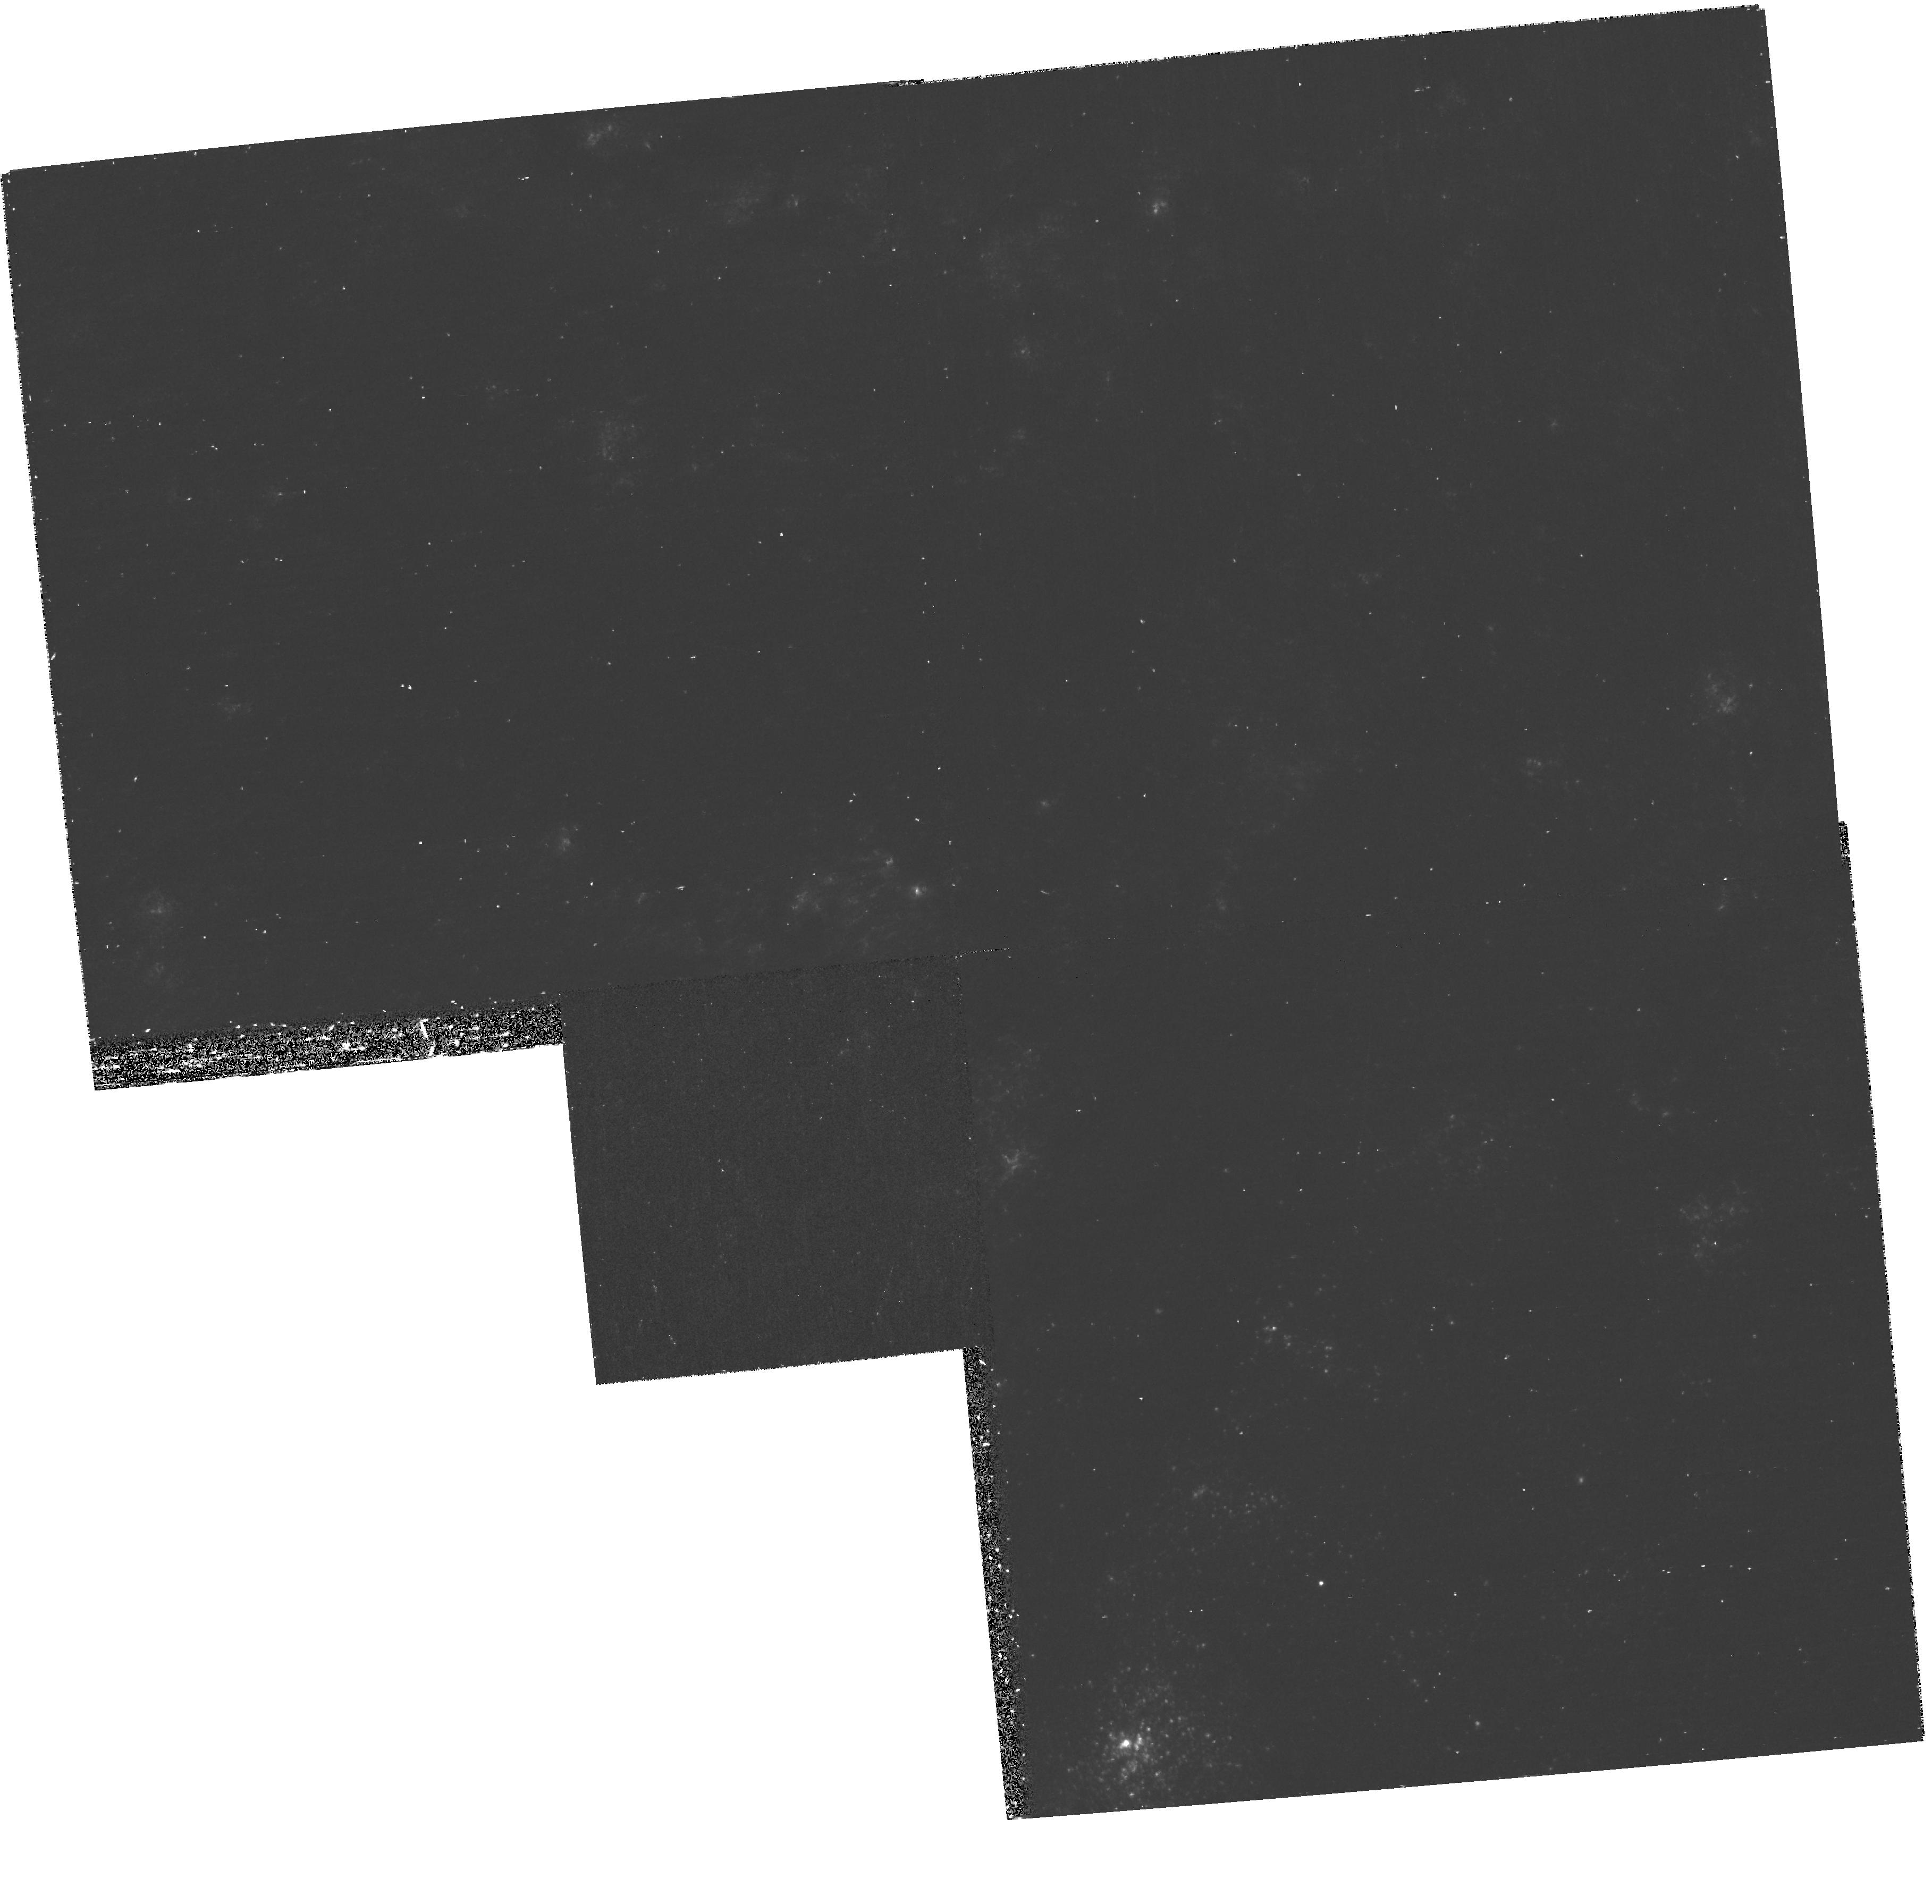
Target: M101-POS3
Instrument: WFPC2/PC
Filter: F336W
Exposure: 40 min
Observation ID: hst_9720_03_wfpc2_pc_f336w_u8ob03

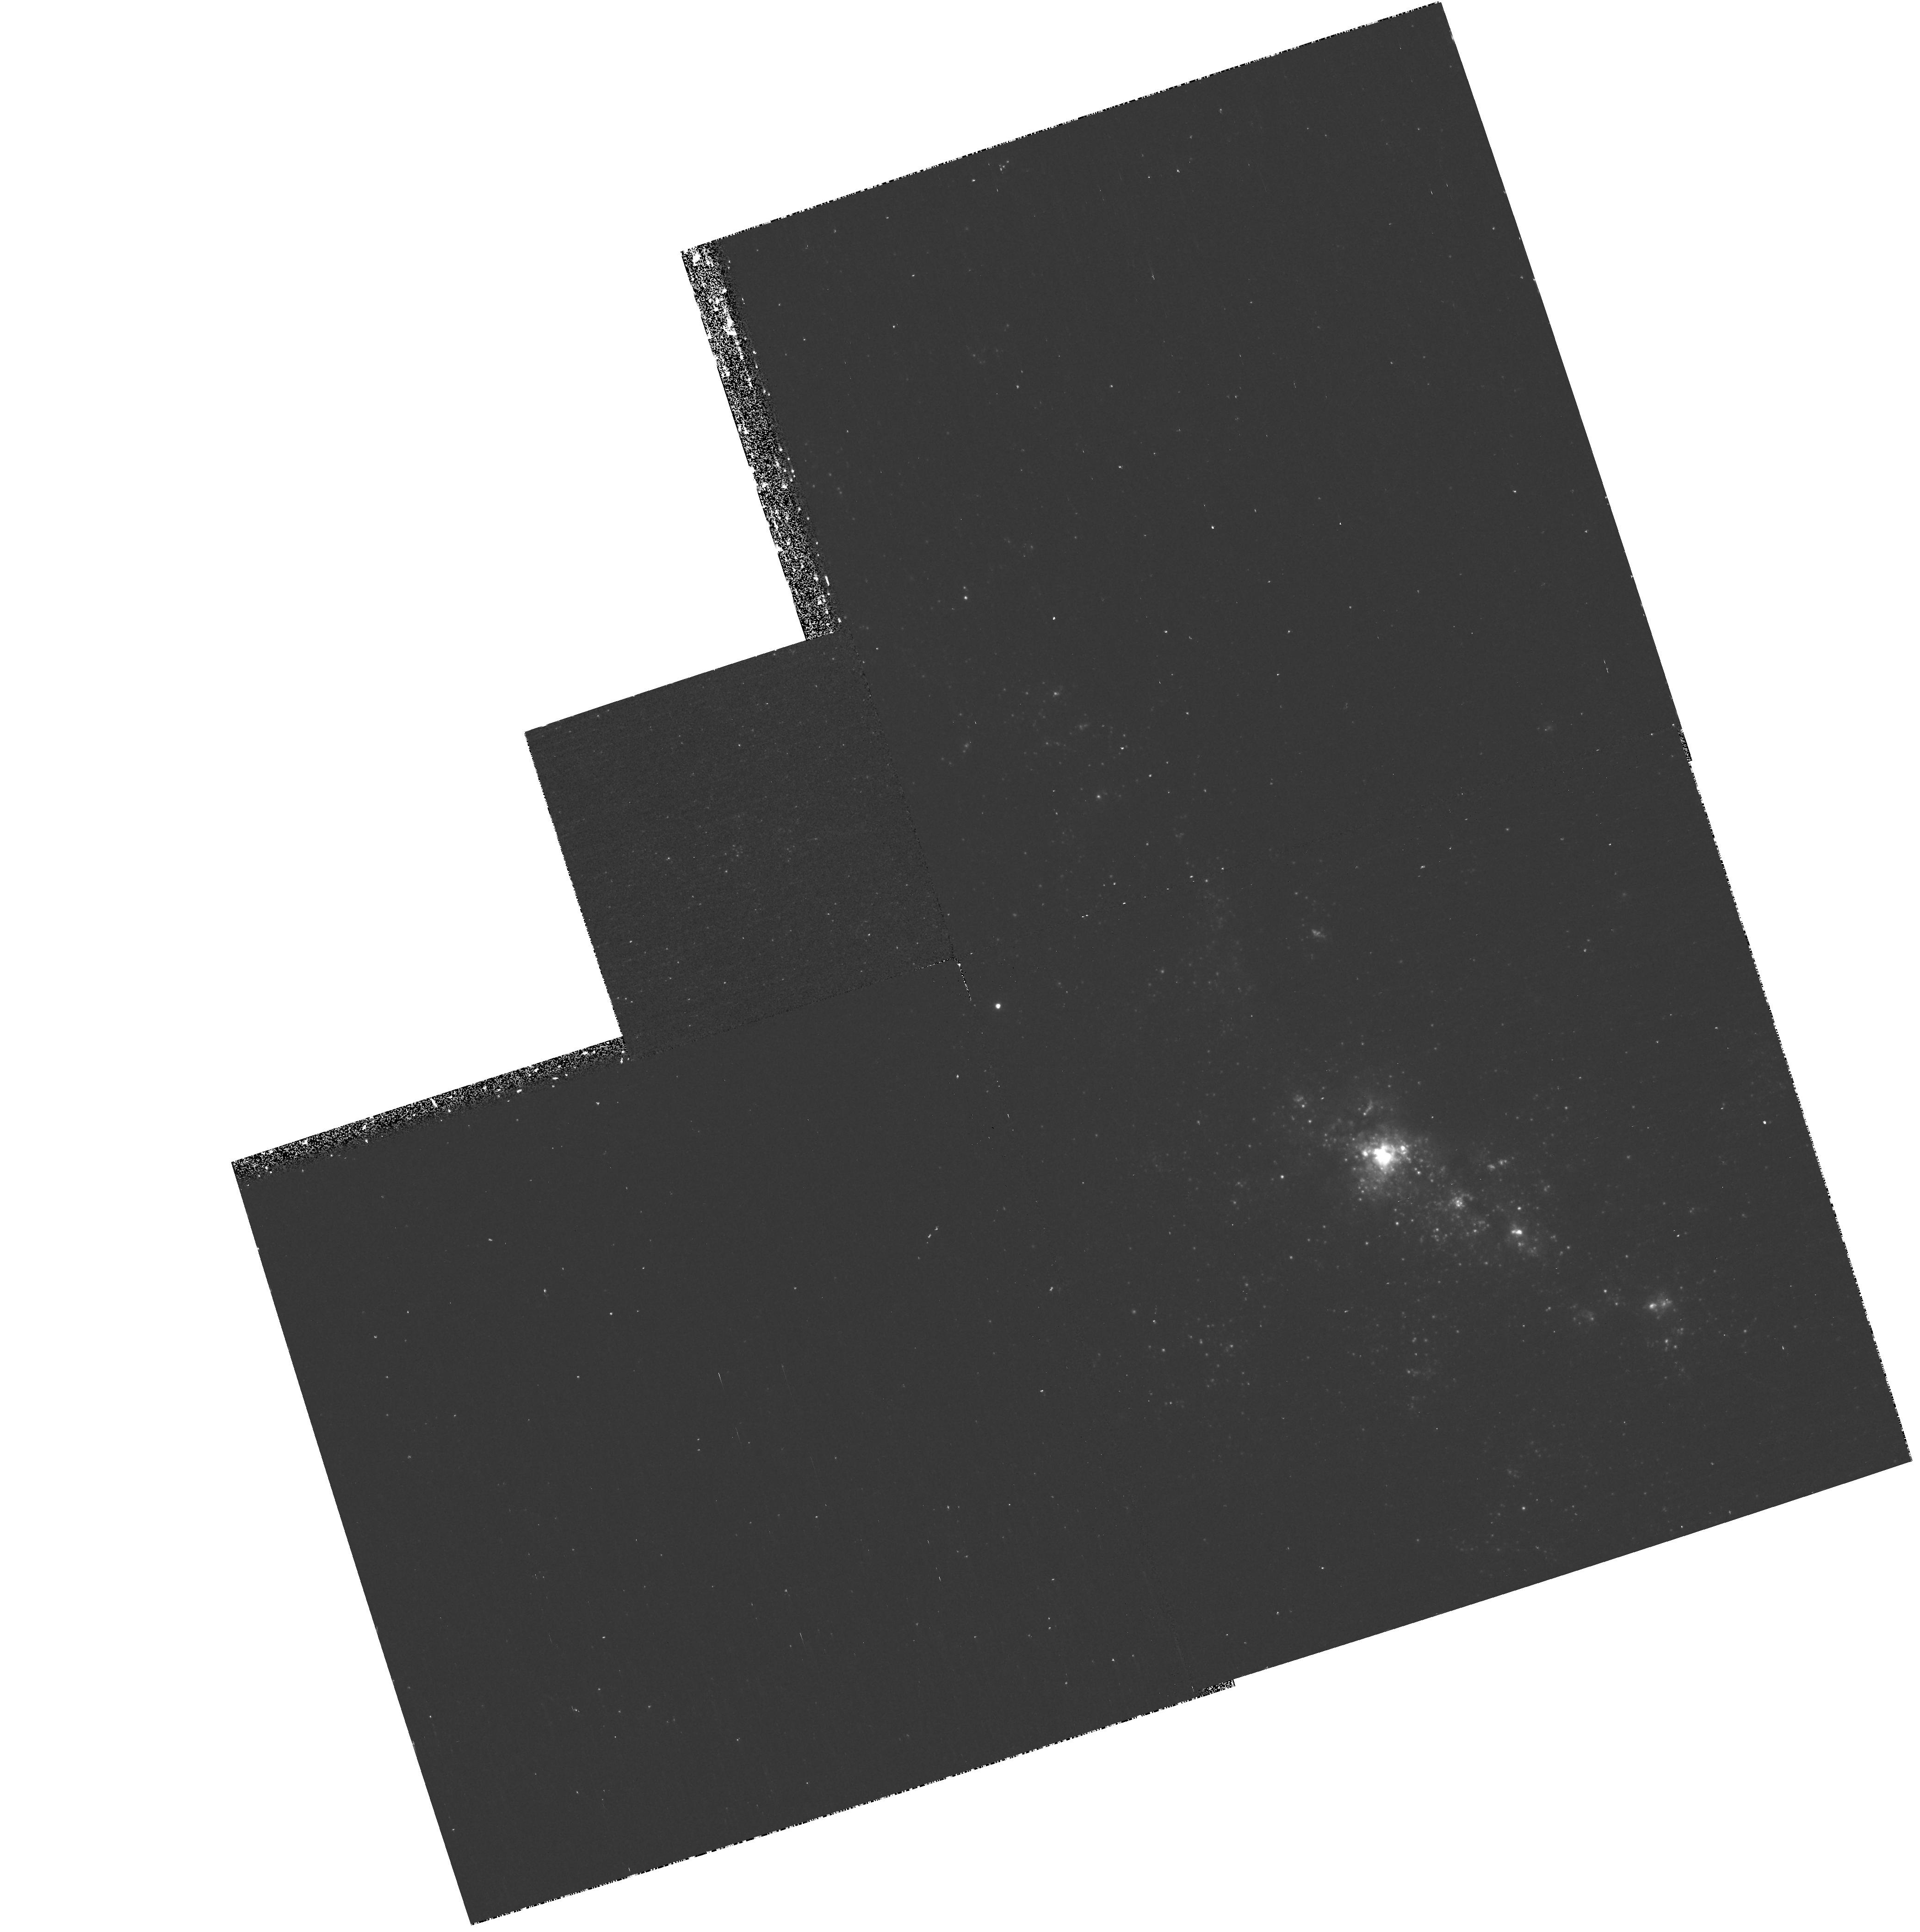
Target: M101-POS2
Instrument: WFPC2/PC
Filter: F336W
Exposure: 40 min
Observation ID: hst_9720_02_wfpc2_pc_f336w_u8ob02

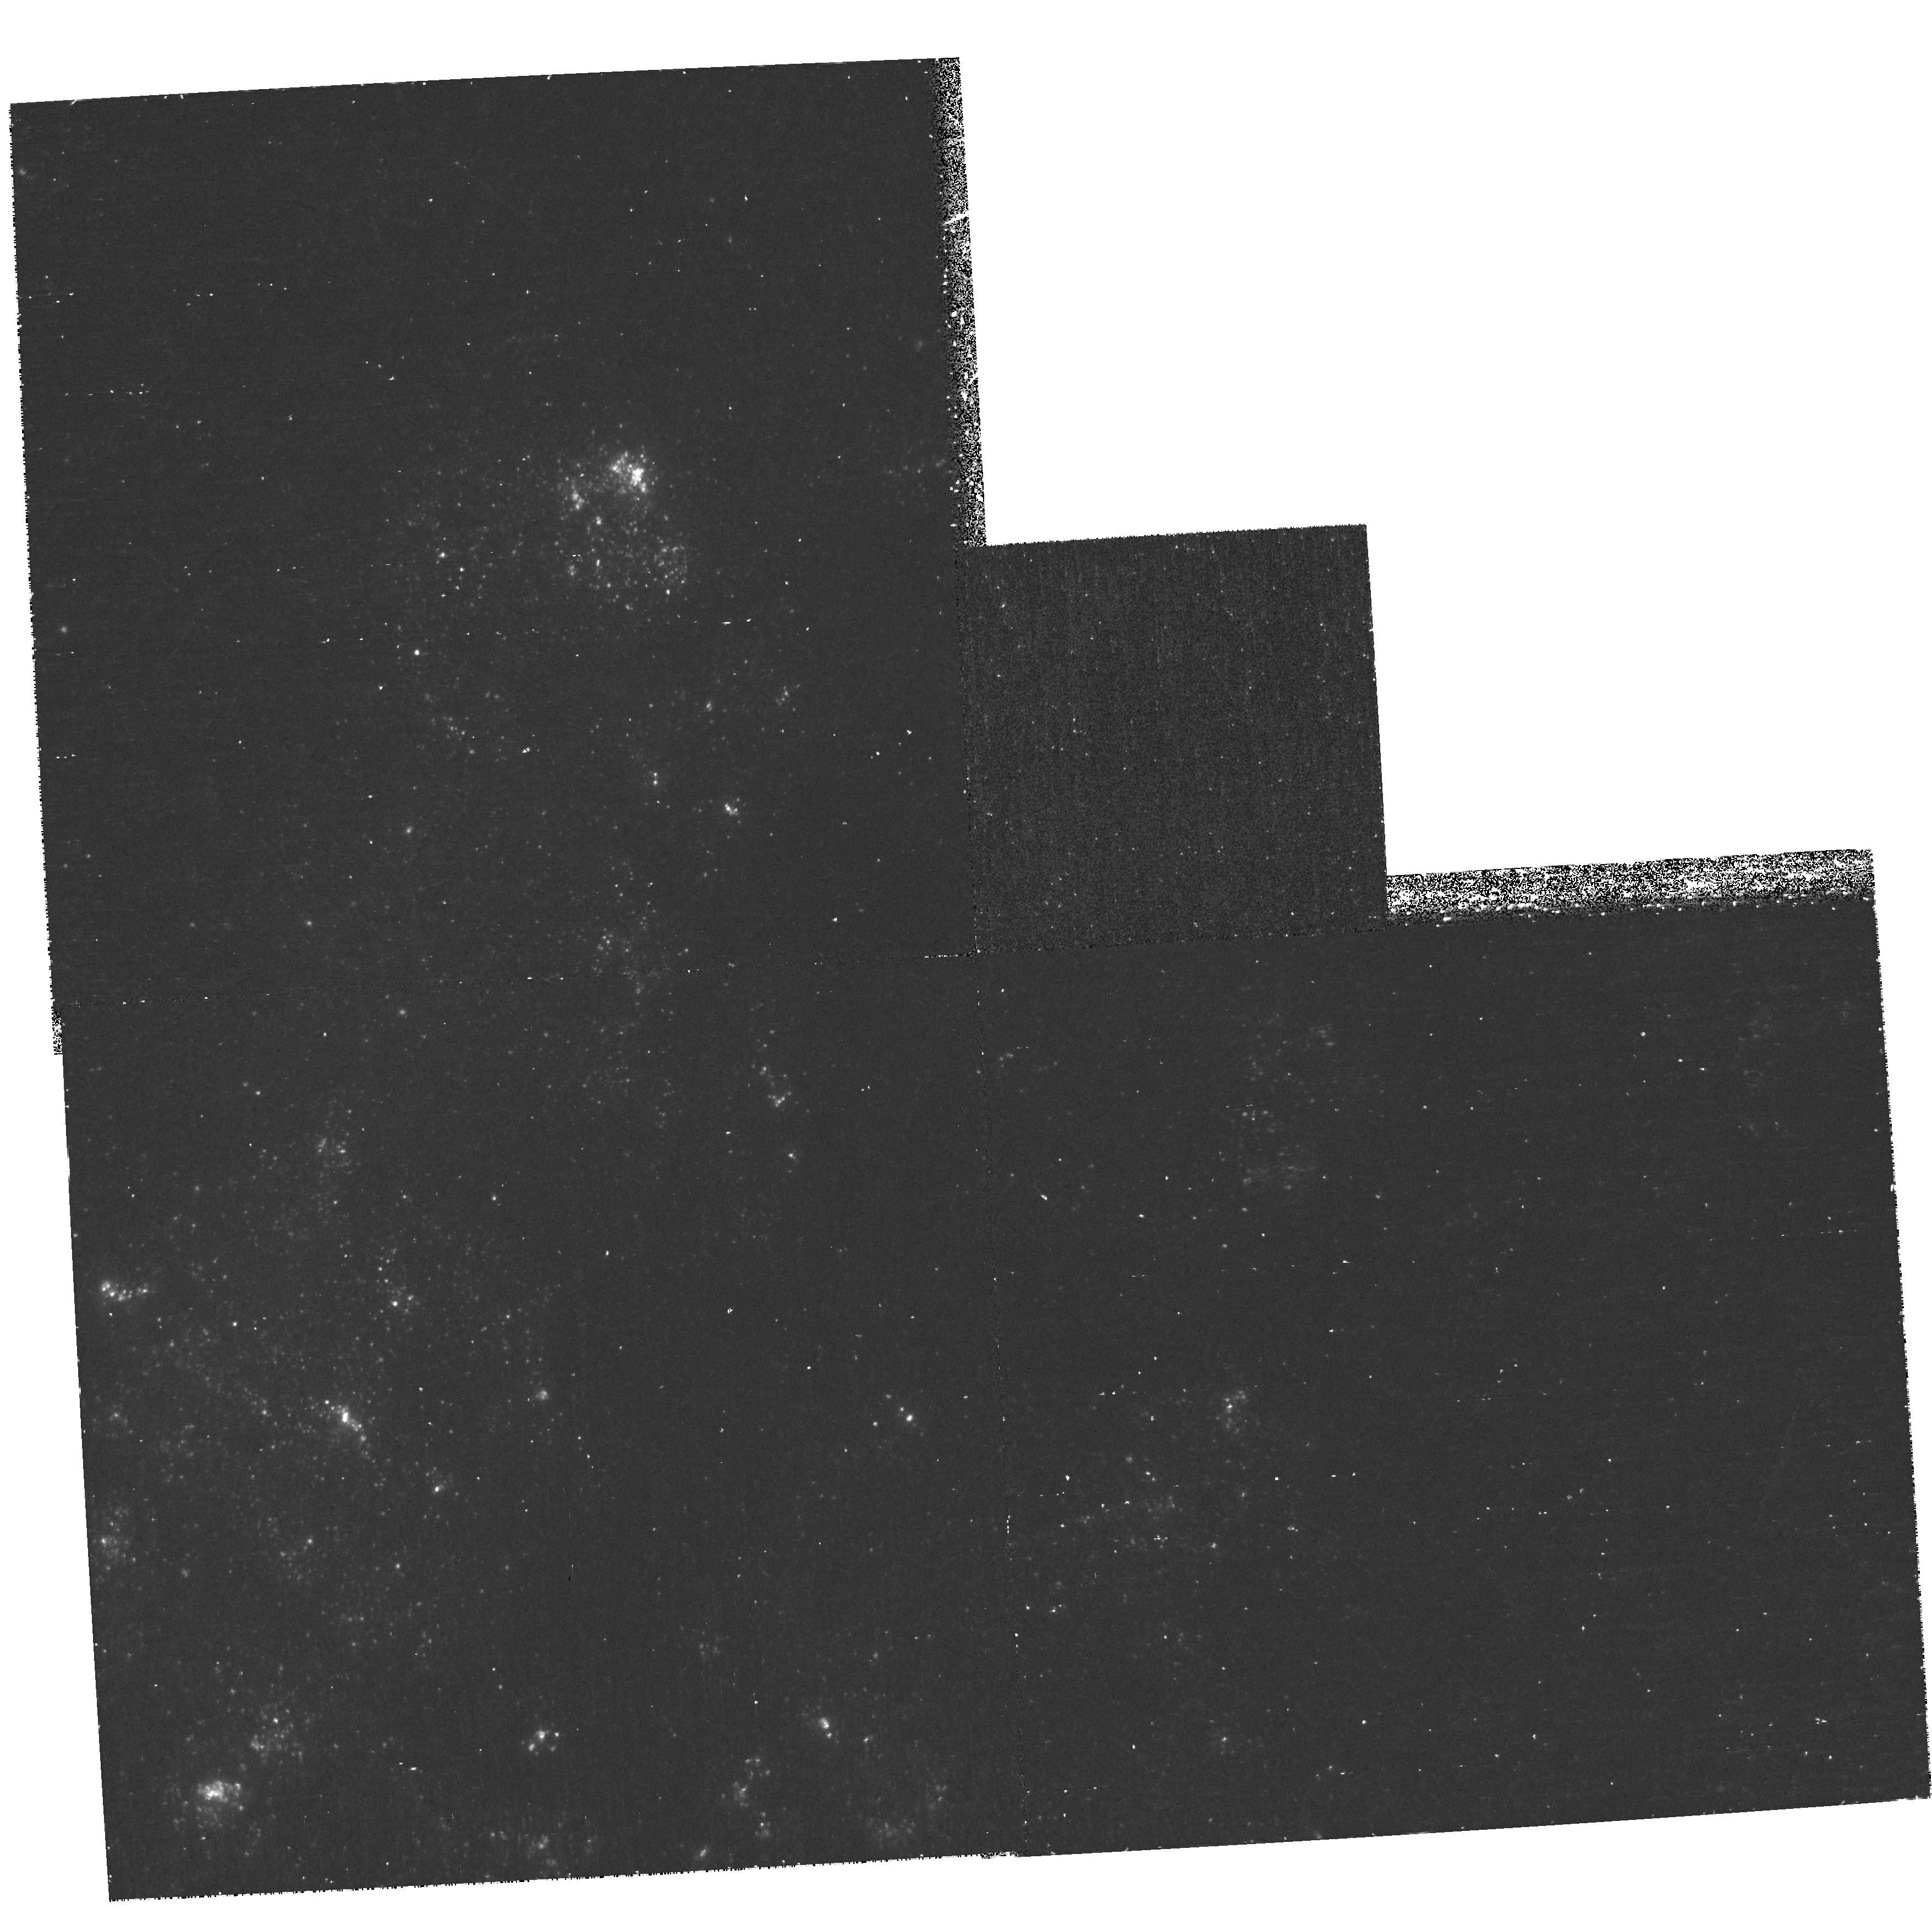
Target: M101-POS4
Instrument: WFPC2/PC
Filter: F336W
Exposure: 40 min
Observation ID: hst_9720_04_wfpc2_pc_f336w_u8ob04

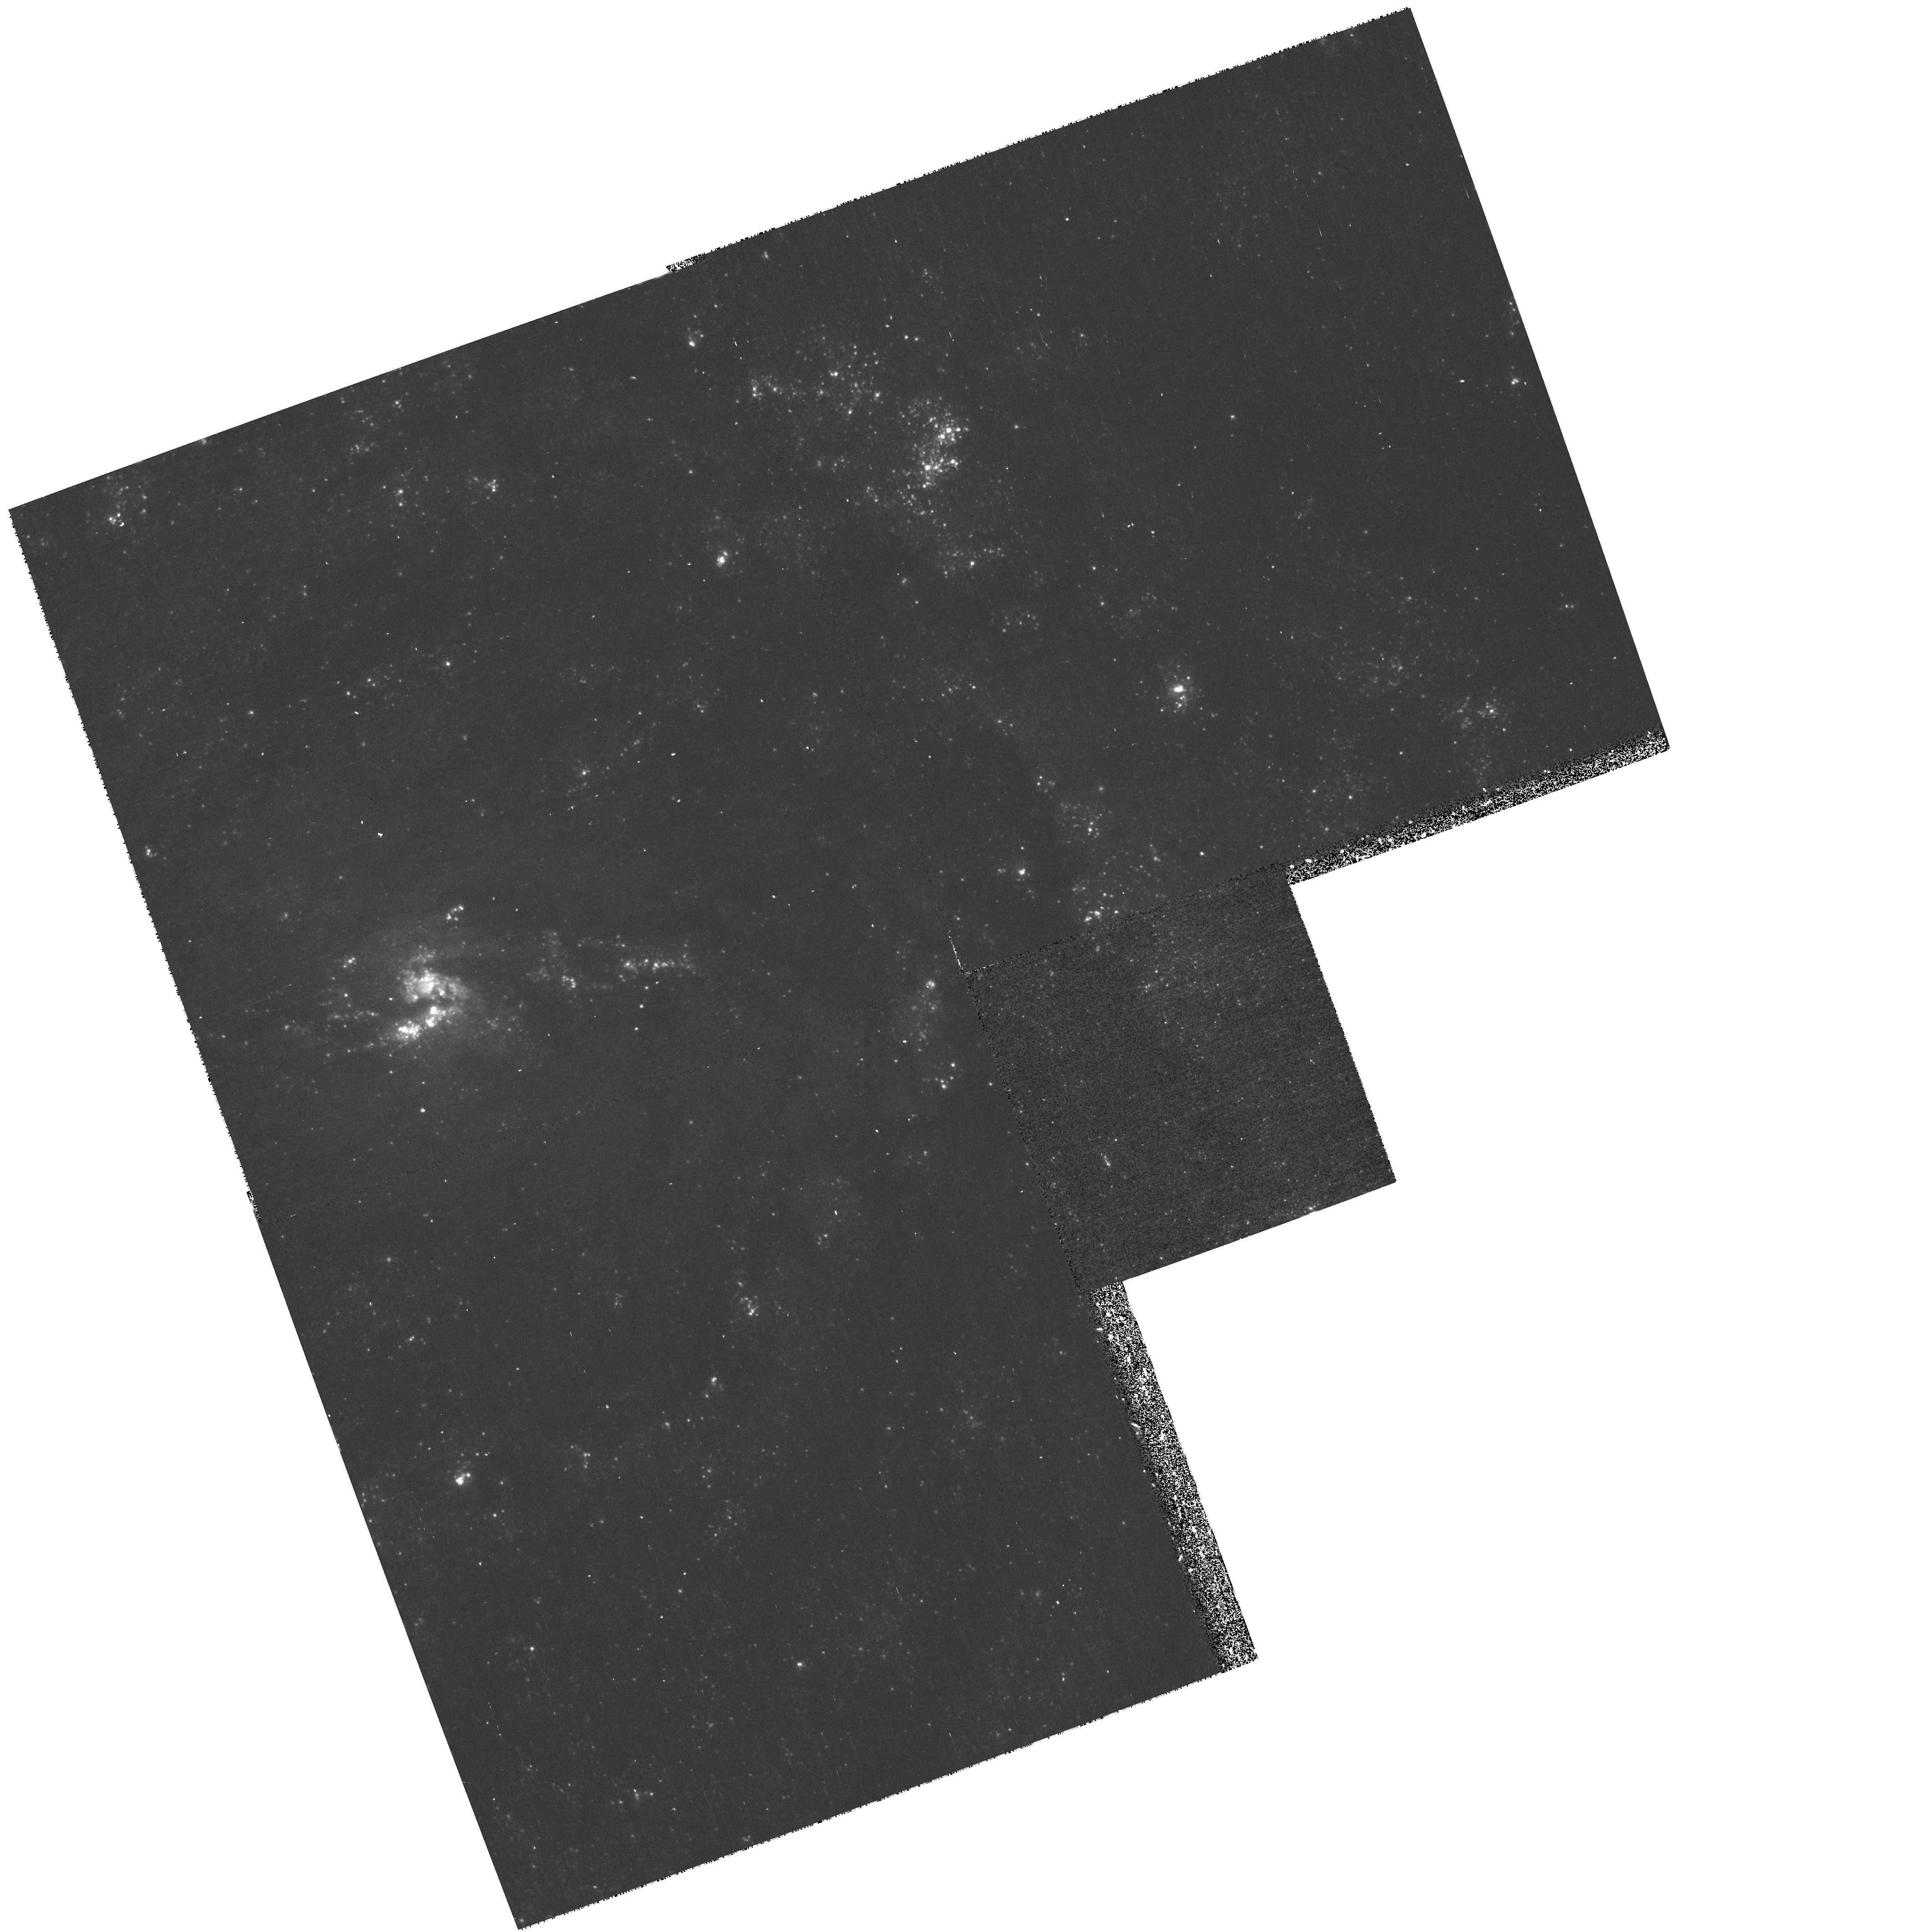
Target: M101-POS1
Instrument: WFPC2/PC
Filter: F336W
Exposure: 40 min
Observation ID: hst_9720_01_wfpc2_pc_f336w_u8ob01

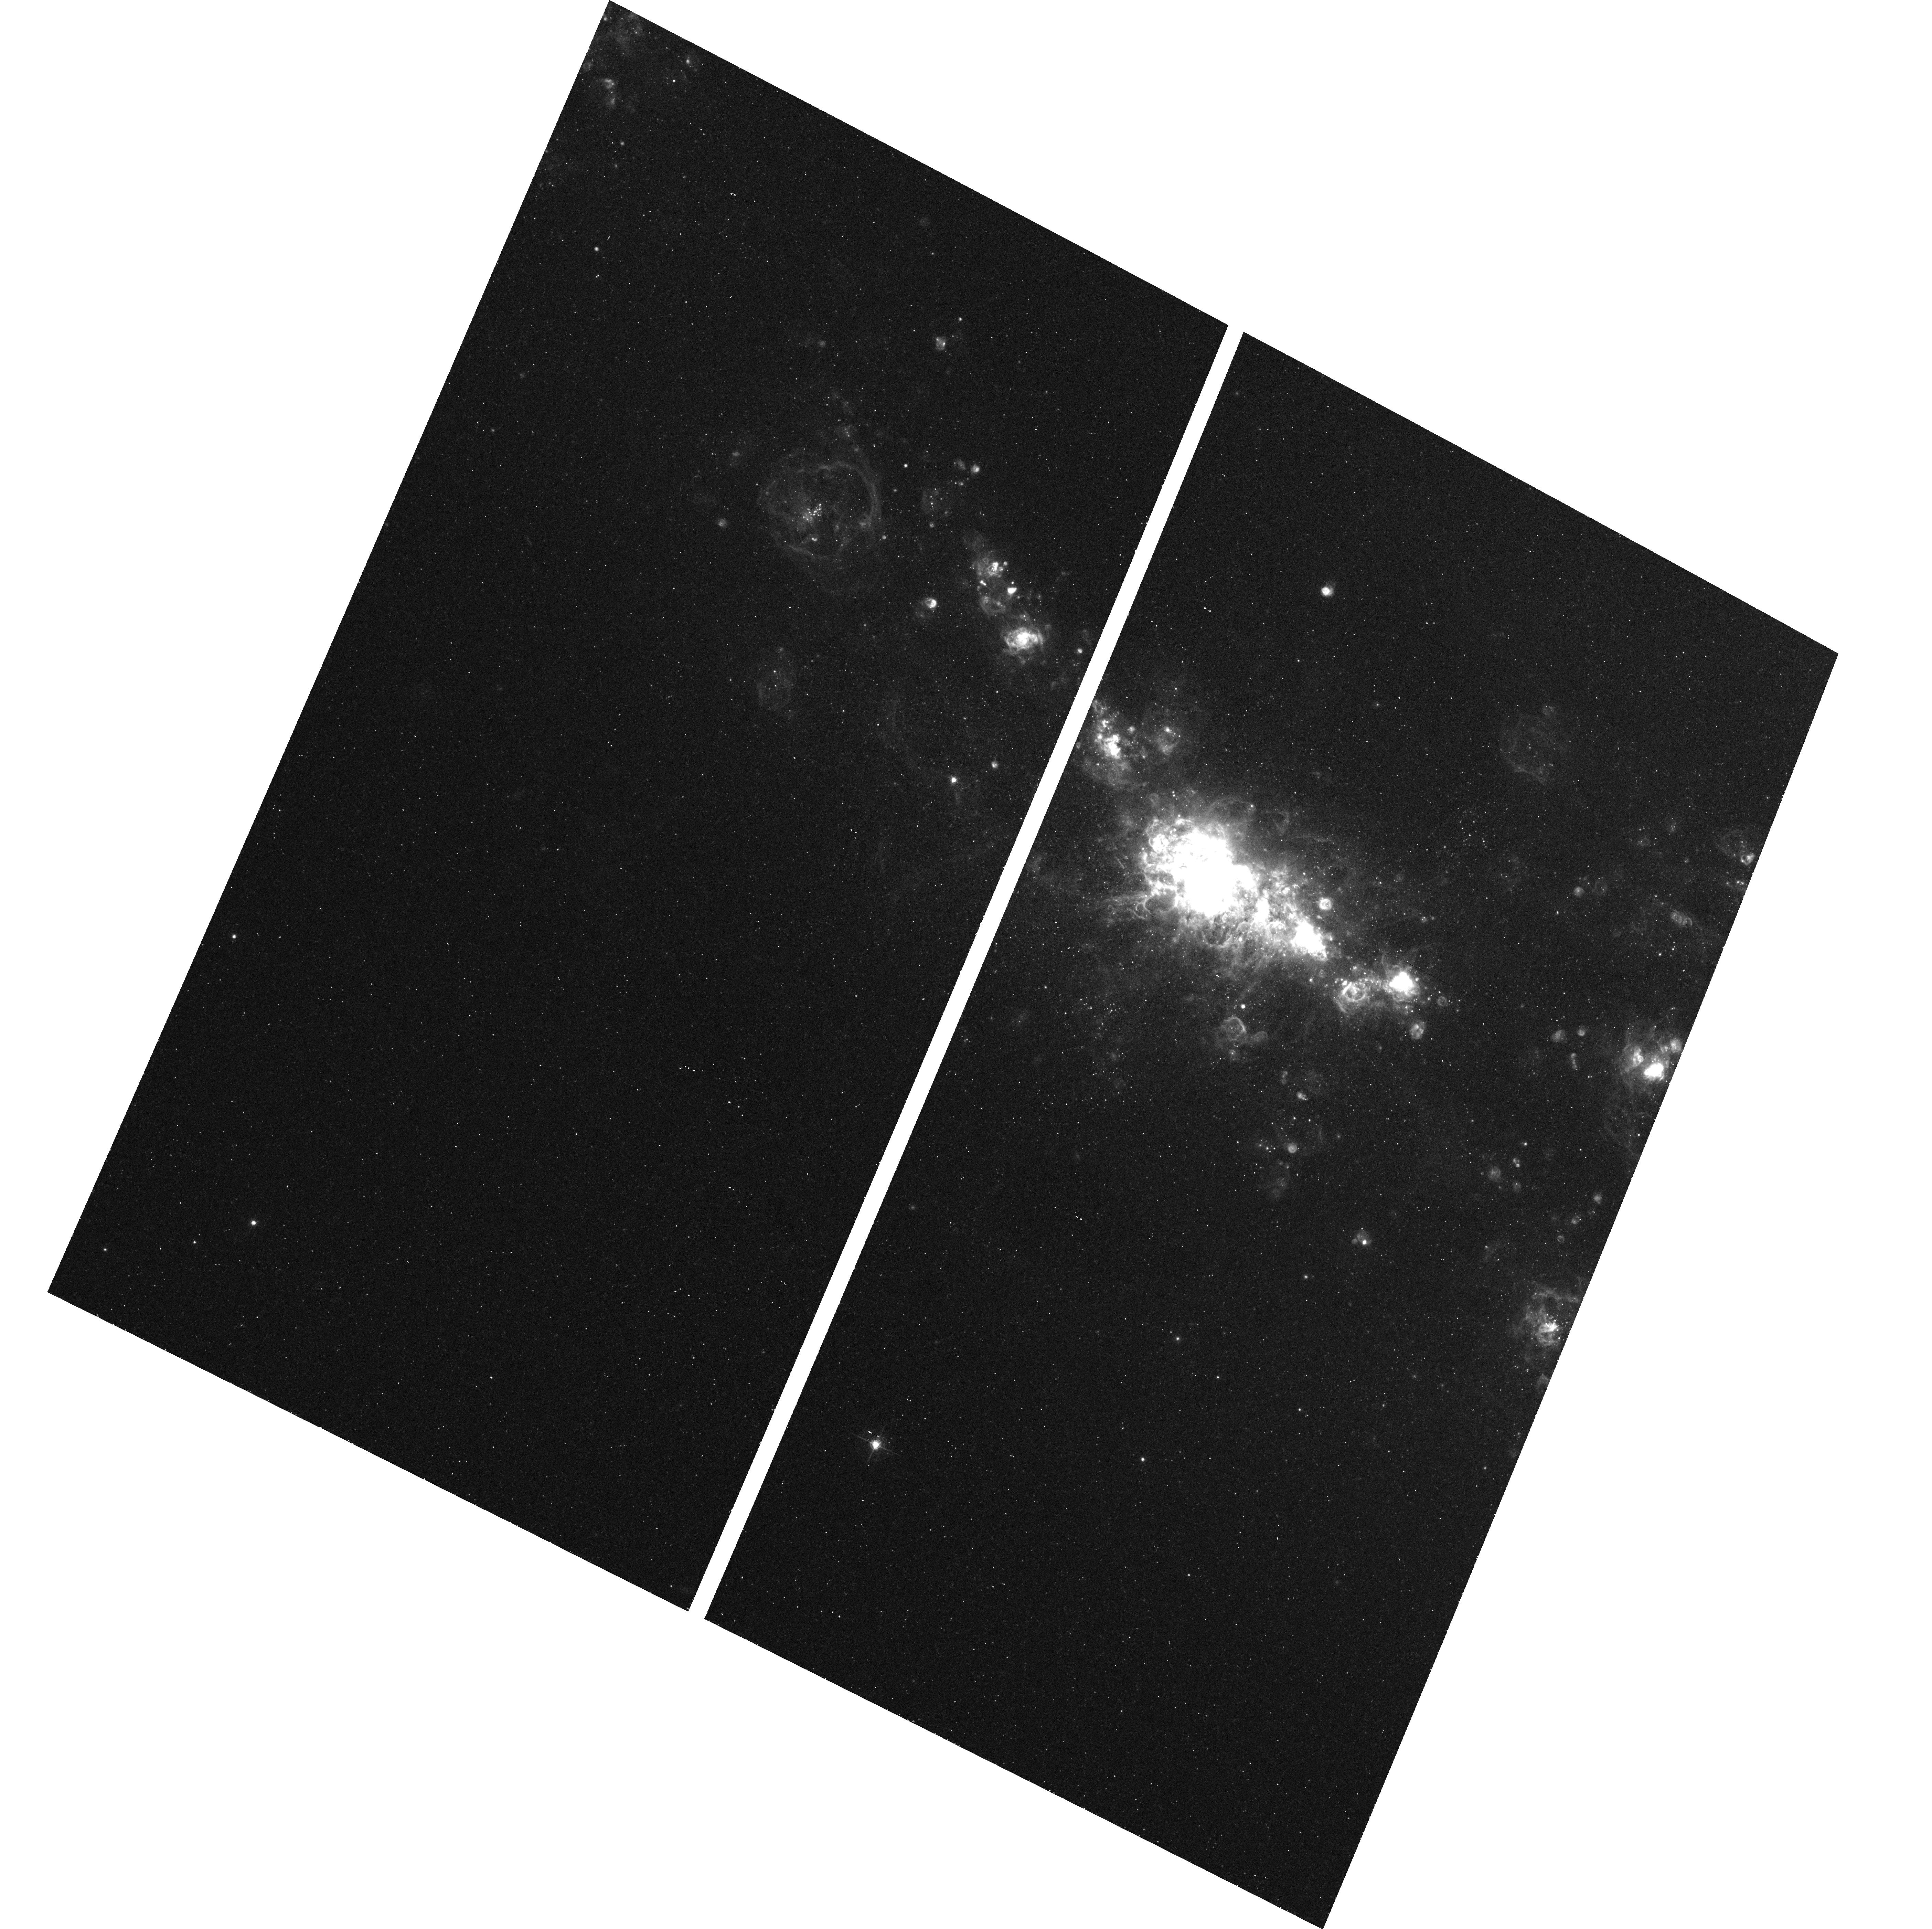
Target: field at RA 210.934°, Dec 54.313°
Instrument: ACS/WFC
Filter: F658N
Exposure: 41 min
Observation ID: hst_9720_01_acs_wfc_f658n_j8ob01

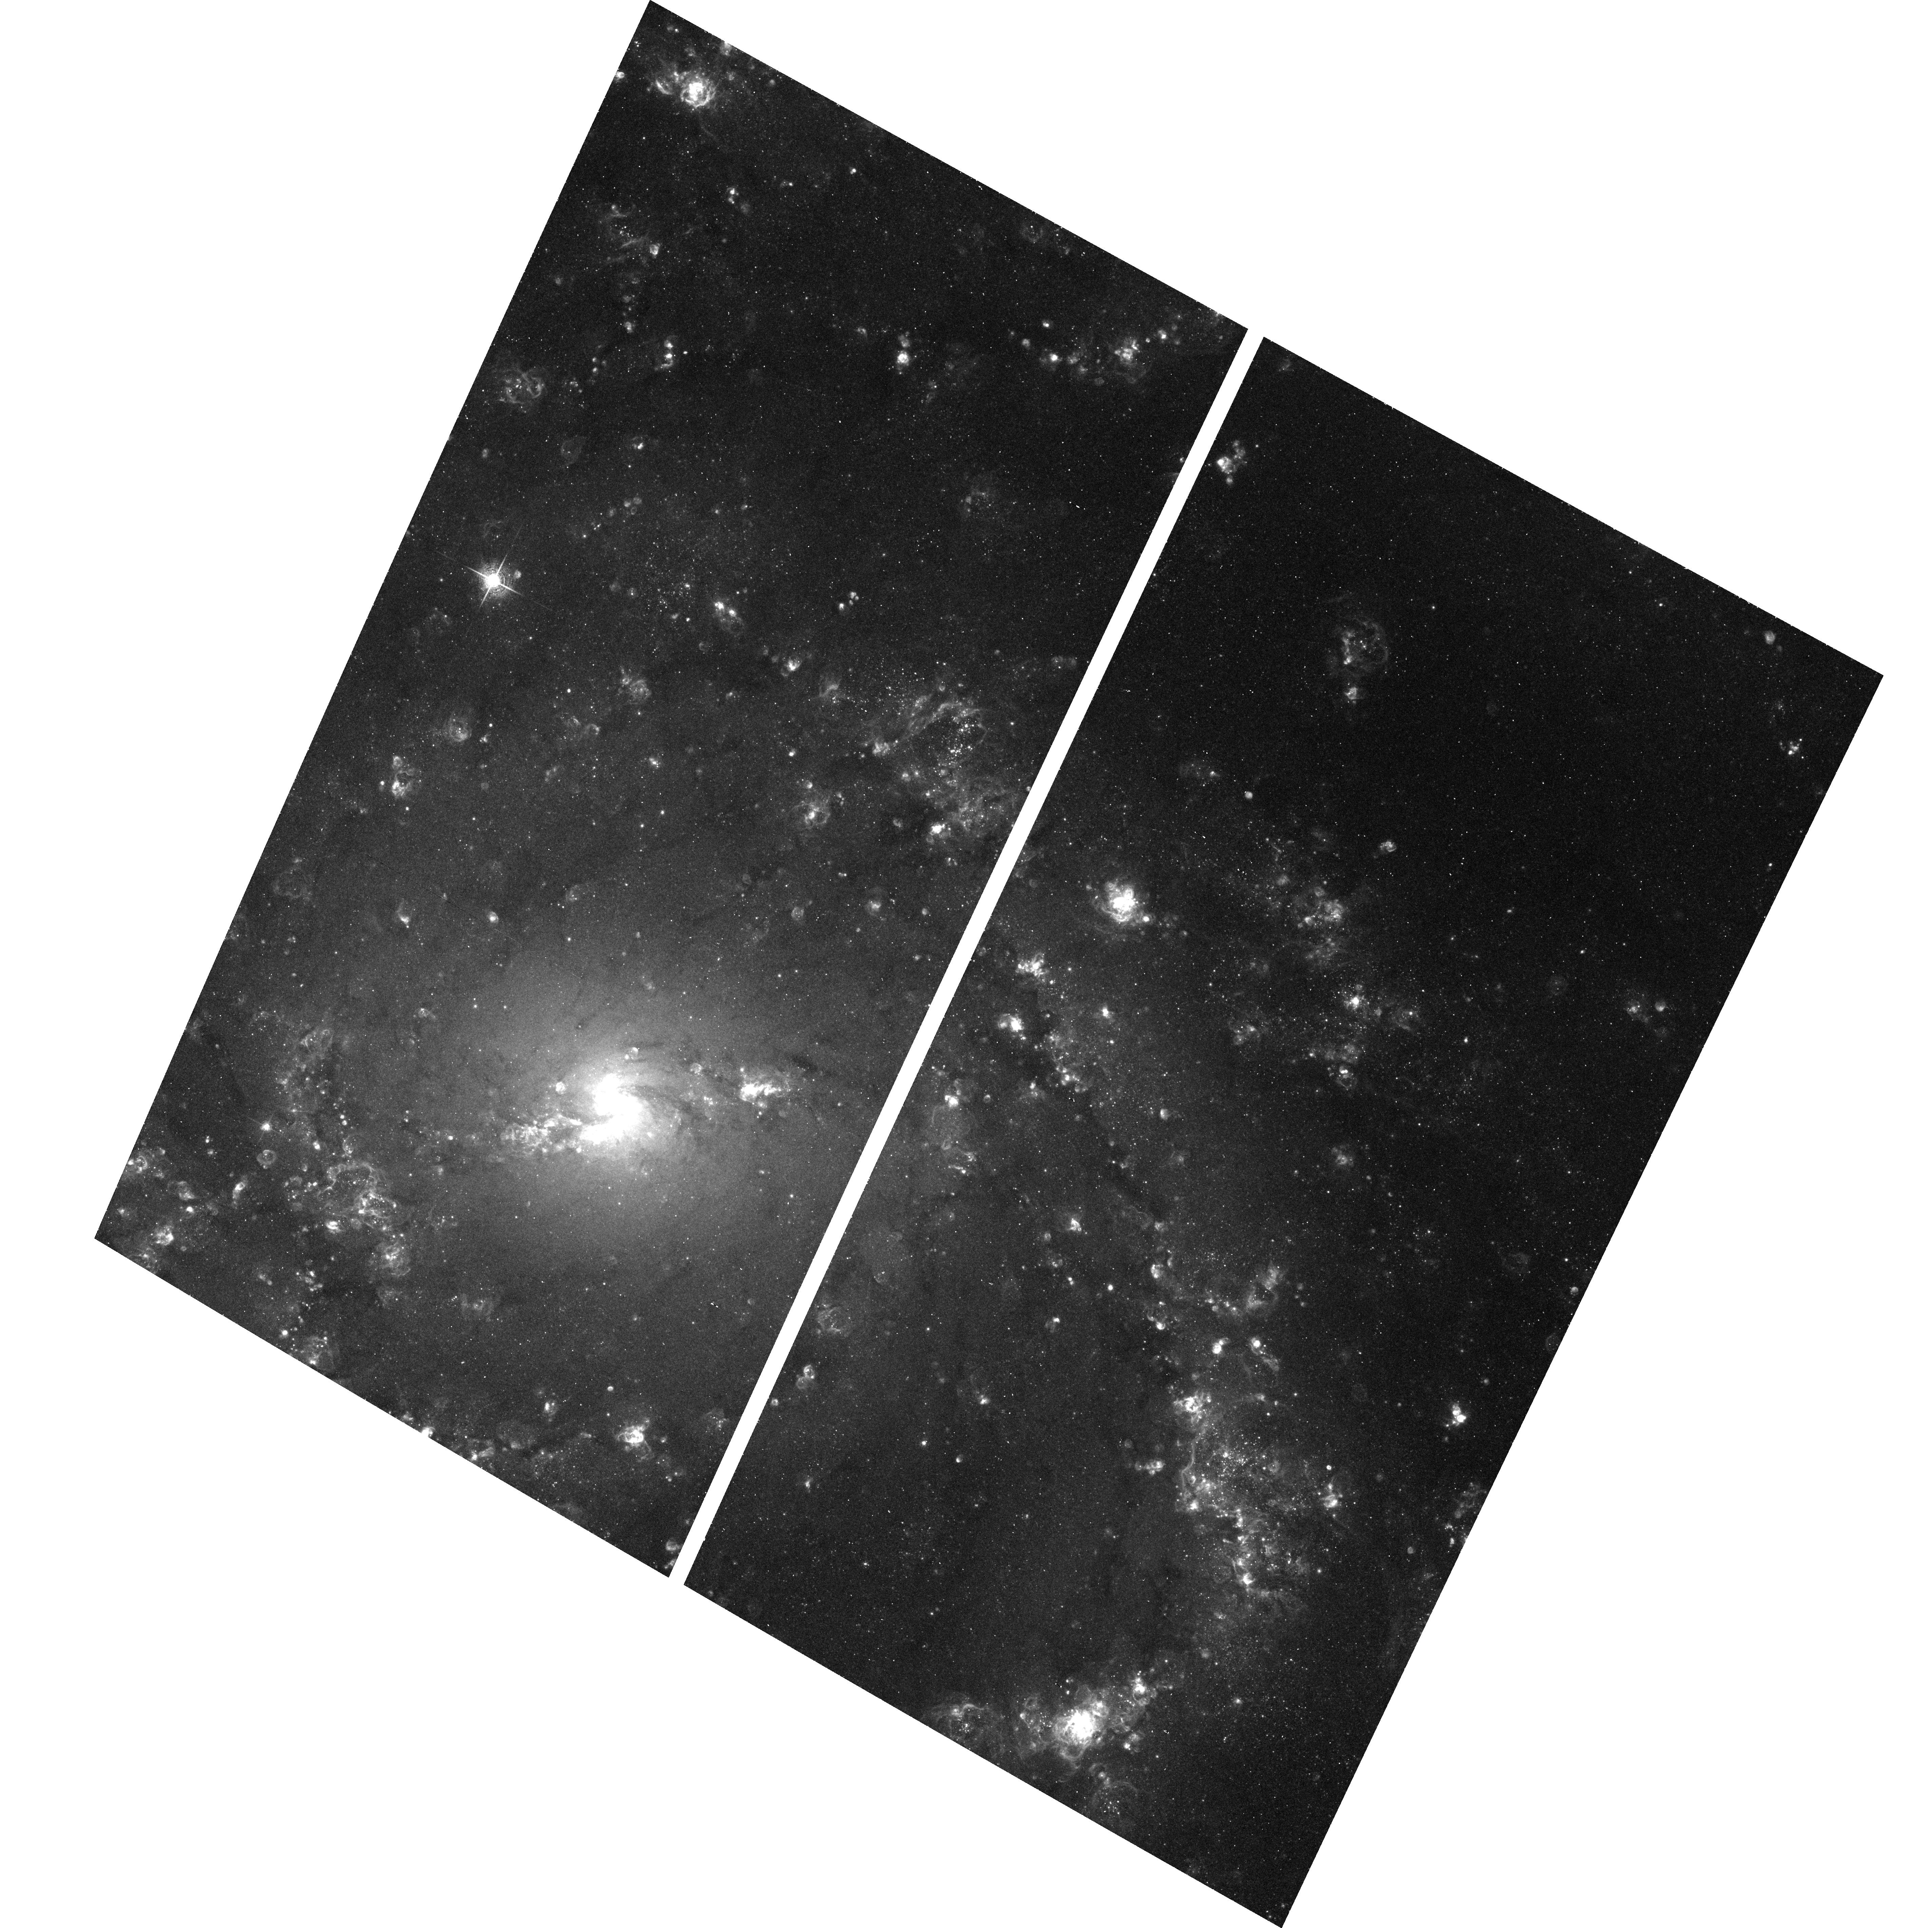
Target: field at RA 210.783°, Dec 54.356°
Instrument: ACS/WFC
Filter: F658N
Exposure: 40 min
Observation ID: hst_9720_02_acs_wfc_f658n_j8ob02

Age-dating Star Clusters in M101 (PI: Chandar, Rupali)

M101 represents perhaps our best chance to study the stellar population of a luminous, late type spiral galaxy, due to both its proximity and its face-on orientation. For these reasons, 13 orbits of HST ACS observing time were allocated in Cycle 11 to obtain a 4x4 mosaic image of M101 in BVI . Unfortunately, a degeneracy between age and reddening exists when only these three bands are available. Hence, we propose to augment these observations by obtaining WFPC2 U band and ACS H alpha images. This will enable the accurate determination of ages for the young clusters, secure identifications of 75-100 old globular clusters, and allow a quantitative study of the HII region sizes and structures. Some of the specific questions we will address are: How do the young clusters form and evolve? What fraction of the clusters dissolve and on what timescales? Do clusters evolve with a continuum of properties? Using WFPC2 and ACS in parallel, and making use of the fact that M101 is in the CVZ, allows us to greatly enhance the science return of previous HST observations for the cost of only 4 orbits.